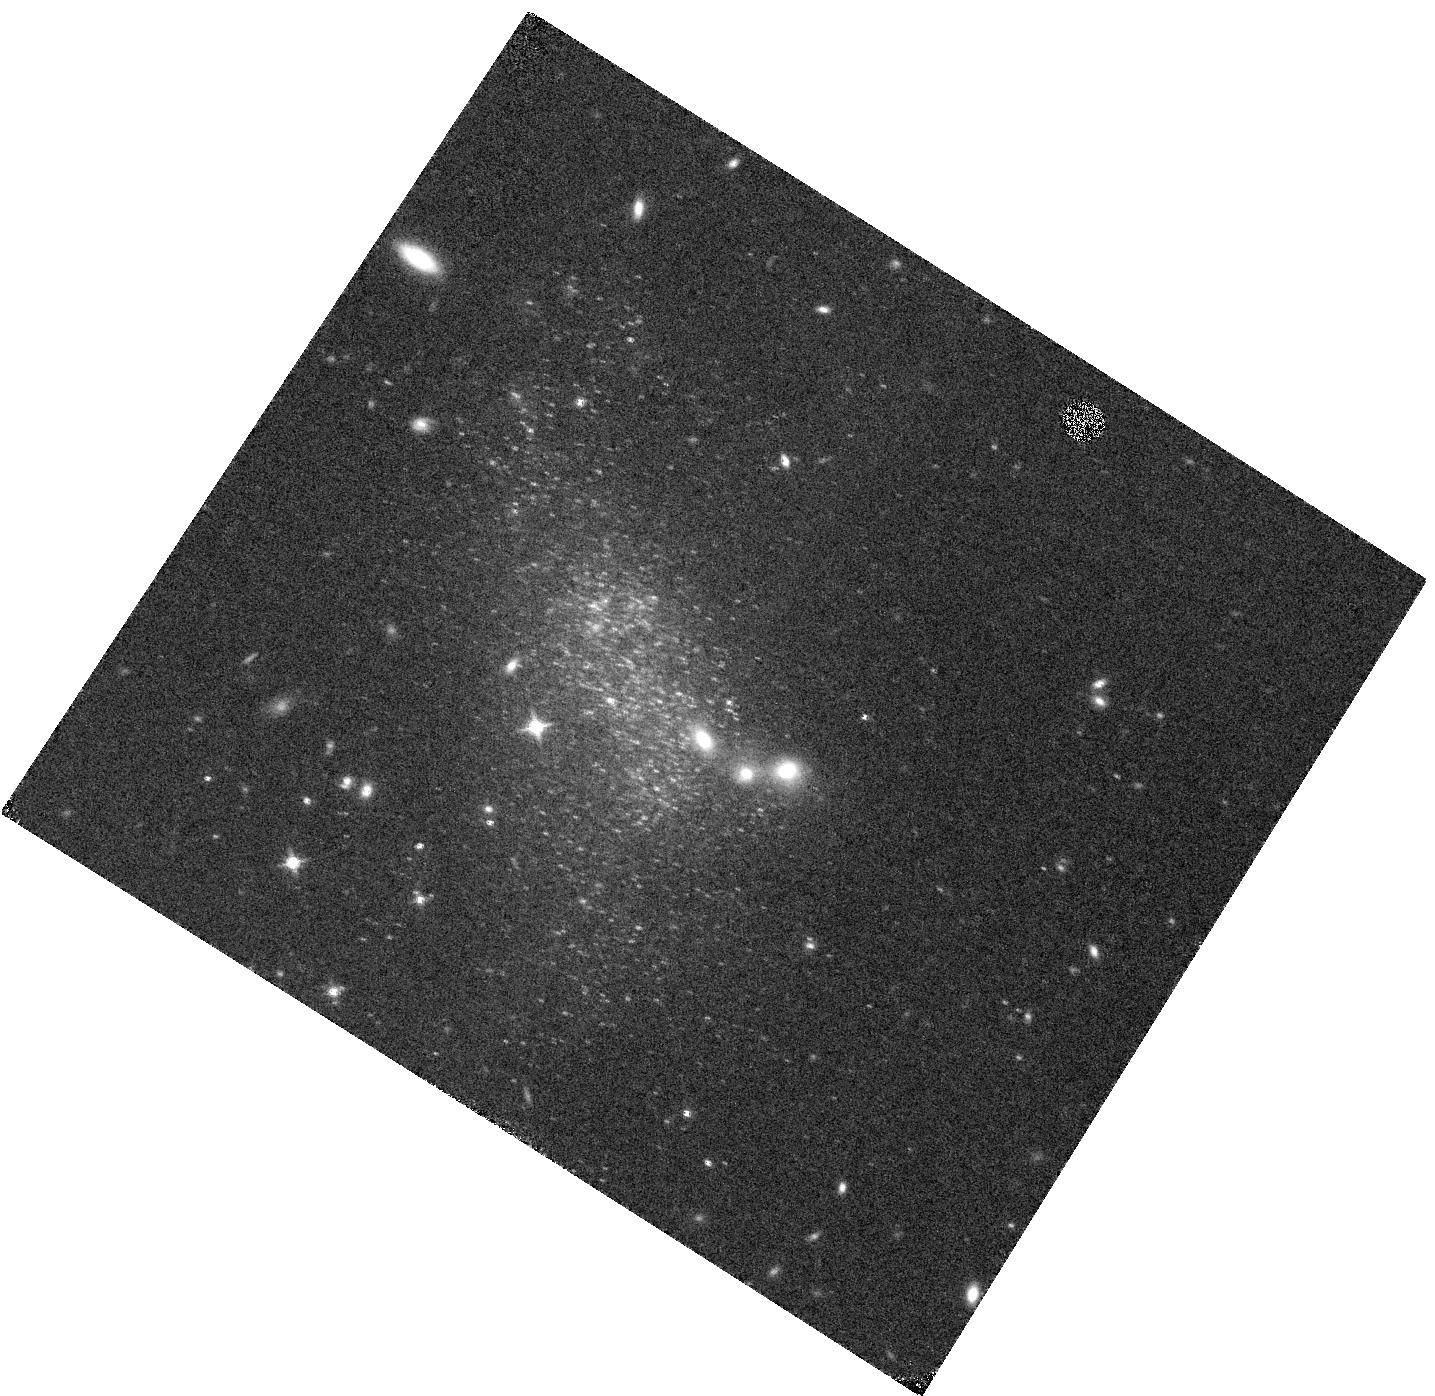
Target: DDO-68-VISIT-8. Instrument: WFC3/IR. Filter: F153M. Exposure: 27 min. Observation ID: hst_17088_08_wfc3_ir_f153m_iew008

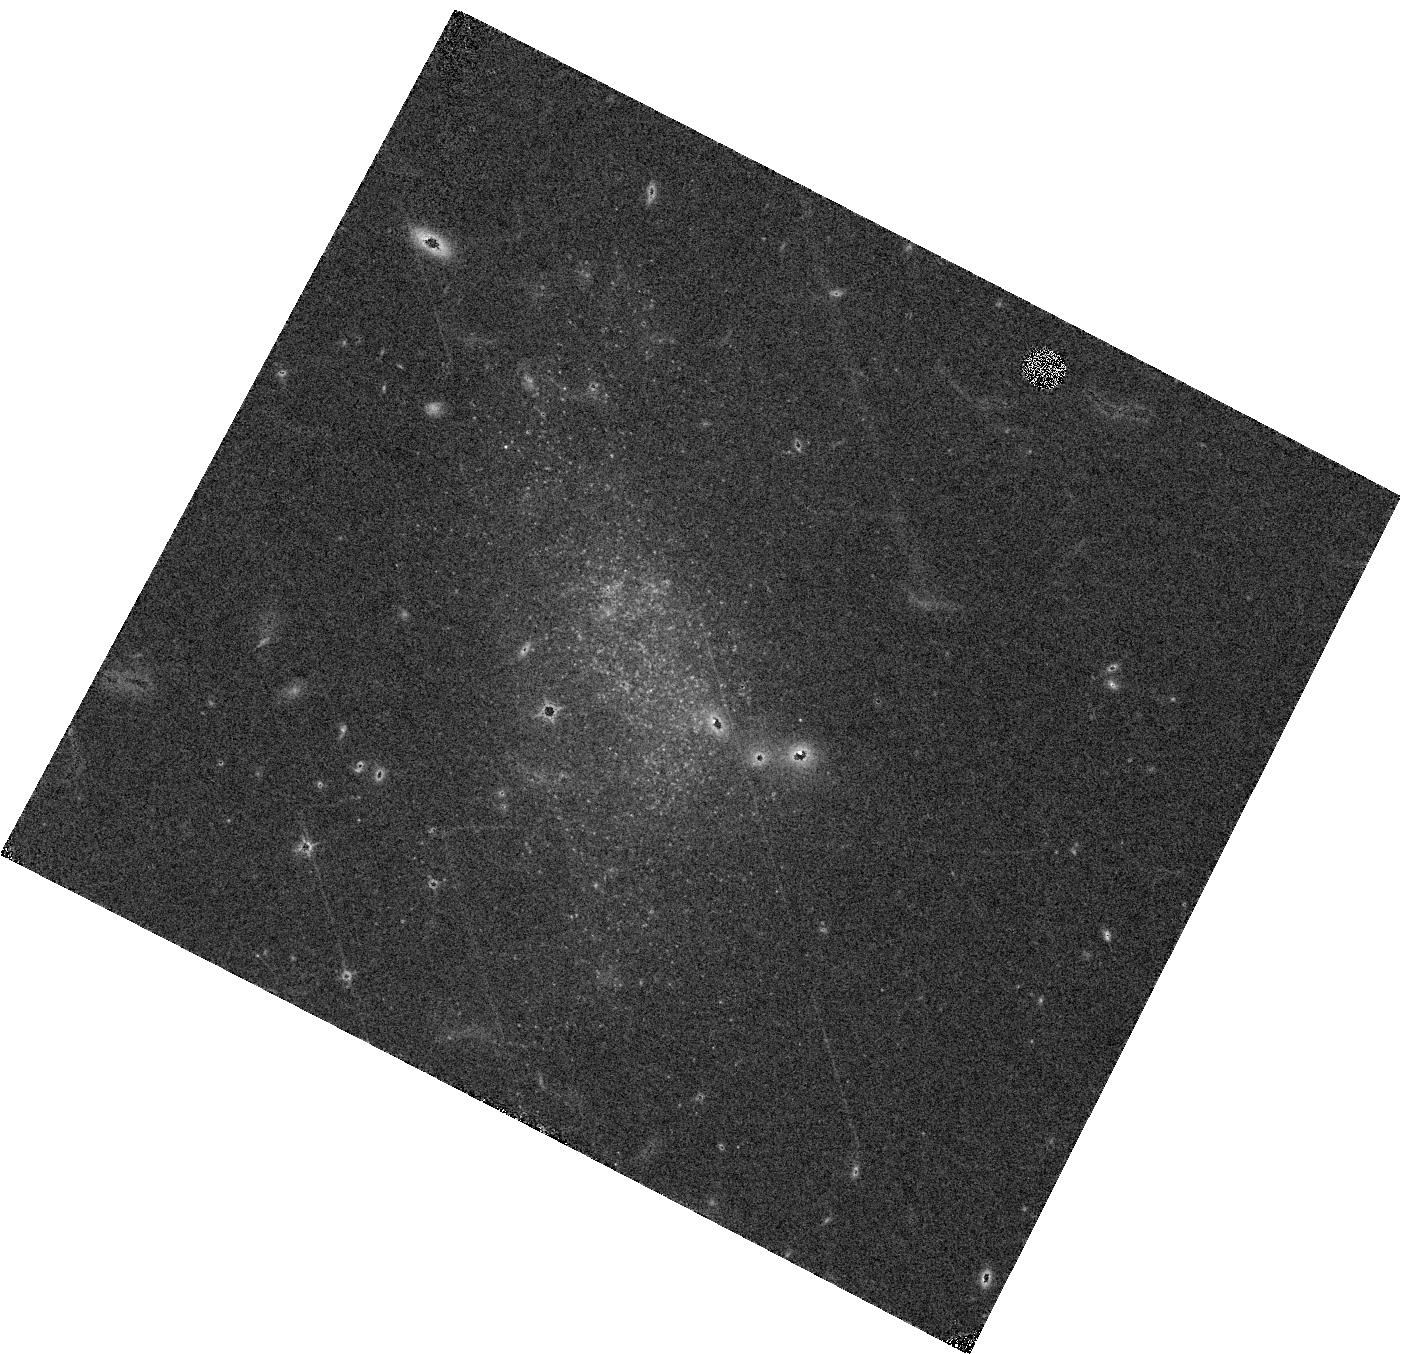
Target: DDO-68-VISIT-1. Instrument: WFC3/IR. Filter: F127M. Exposure: 27 min. Observation ID: hst_17088_01_wfc3_ir_f127m_iew001

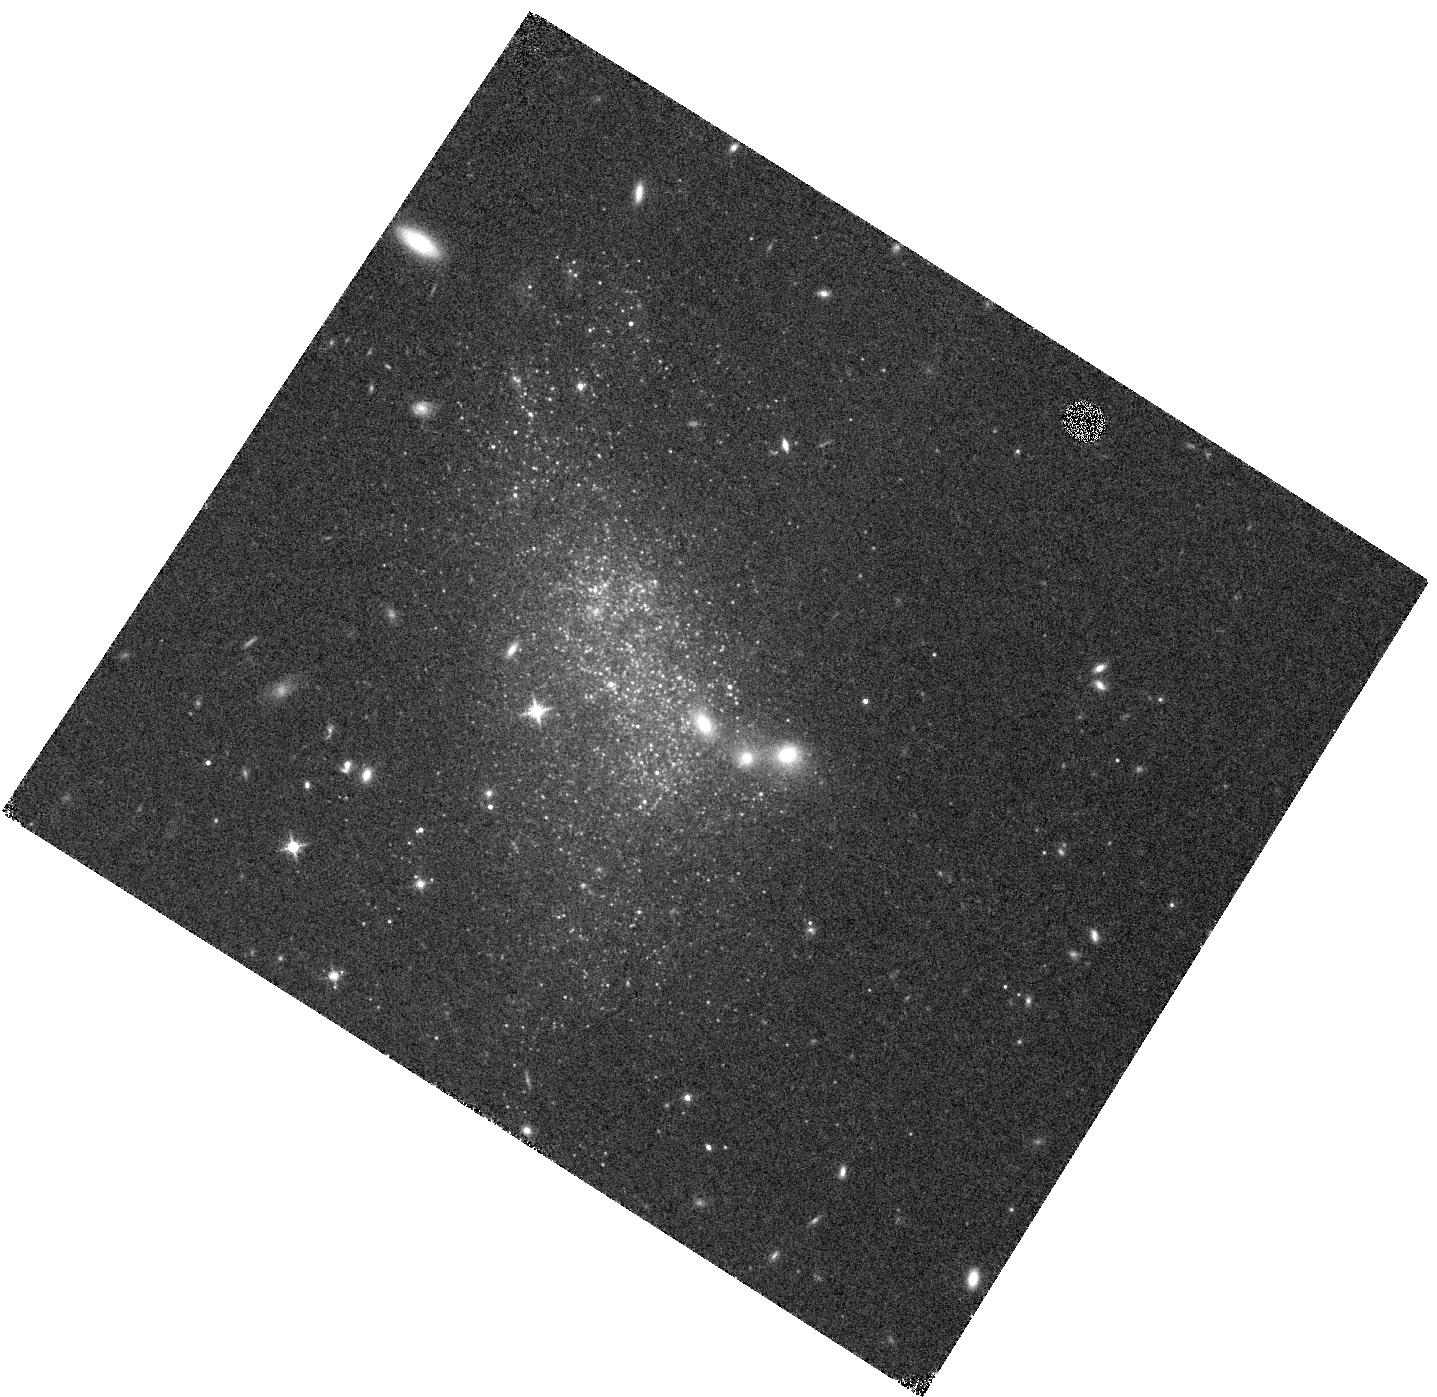
Target: DDO-68-VISIT-3. Instrument: WFC3/IR. Filter: F139M. Exposure: 27 min. Observation ID: hst_17088_03_wfc3_ir_f139m_iew003

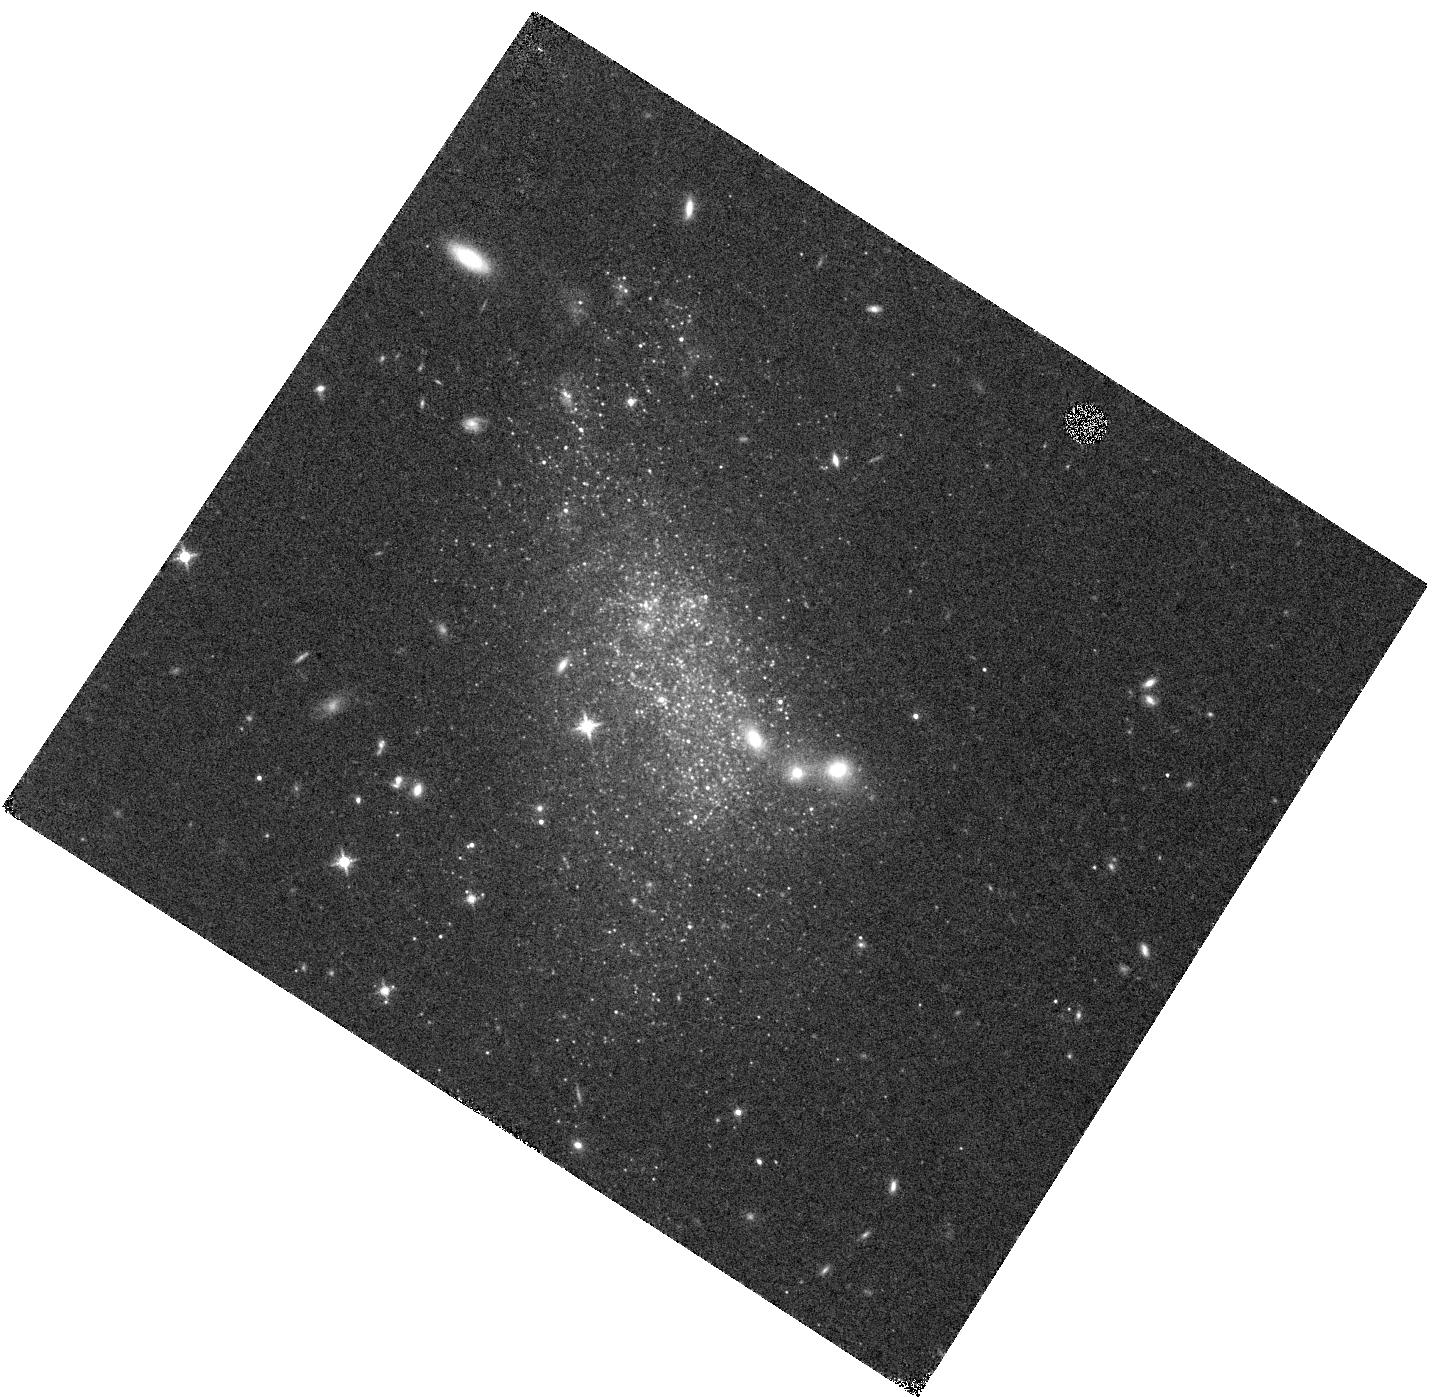
Target: DDO-68-VISIT-12. Instrument: WFC3/IR. Filter: F127M. Exposure: 27 min. Observation ID: hst_17088_12_wfc3_ir_f127m_iew012

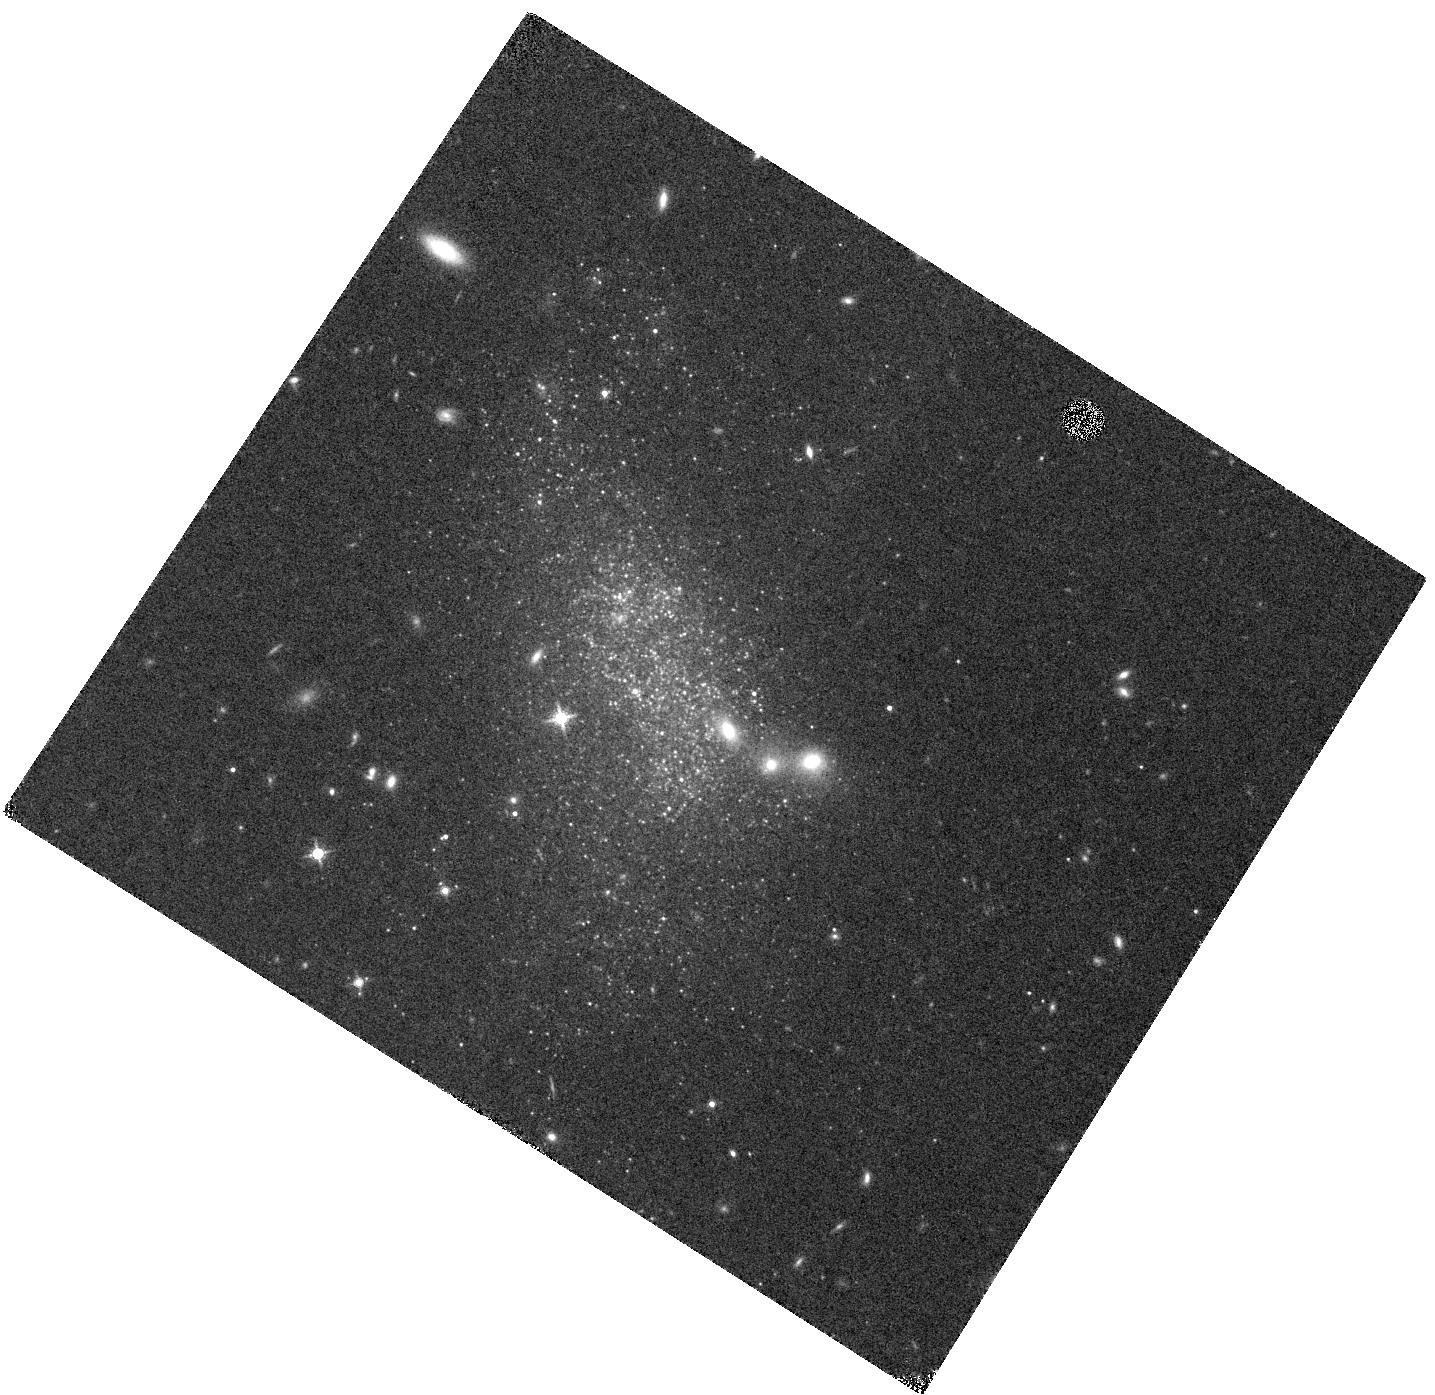
Target: DDO-68-VISIT-7. Instrument: WFC3/IR. Filter: F139M. Exposure: 27 min. Observation ID: hst_17088_07_wfc3_ir_f139m_iew007

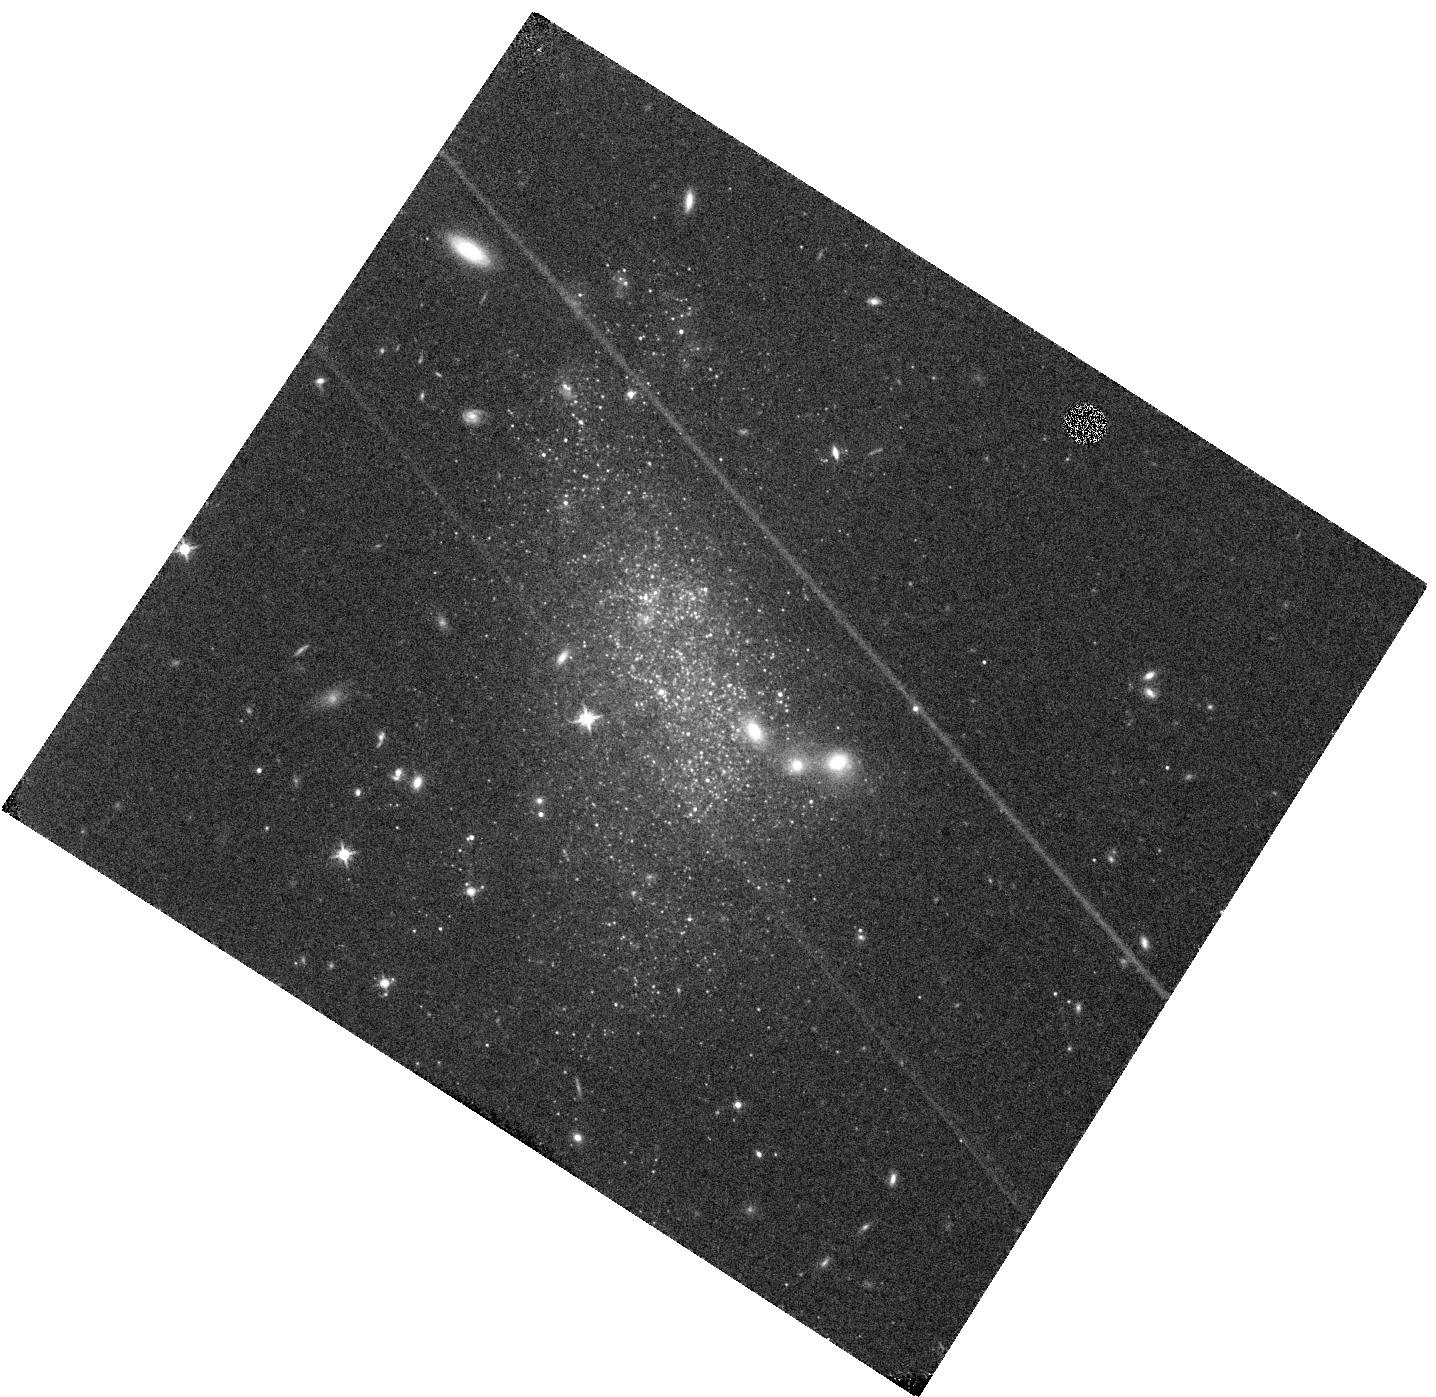
Target: DDO-68-VISIT-11. Instrument: WFC3/IR. Filter: F127M. Exposure: 27 min. Observation ID: hst_17088_11_wfc3_ir_f127m_iew011

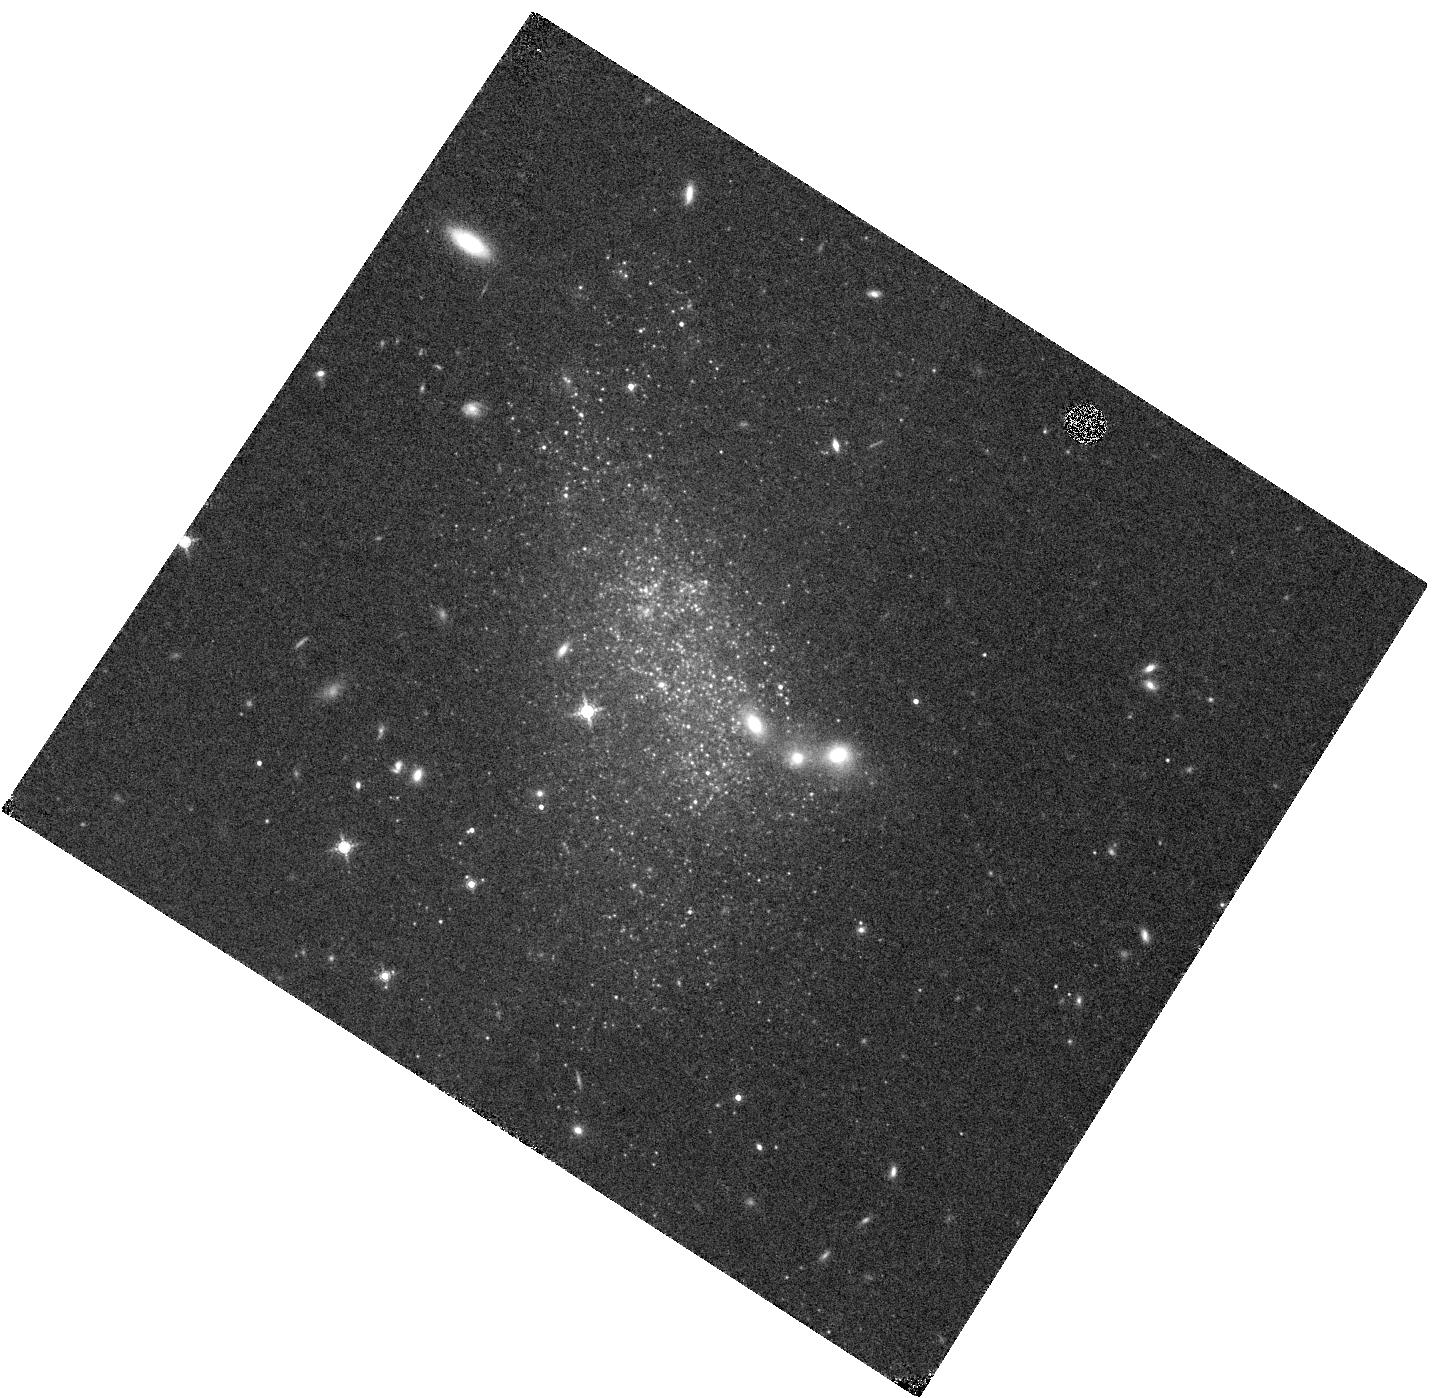
Target: DDO-68-VISIT-10. Instrument: WFC3/IR. Filter: F153M. Exposure: 27 min. Observation ID: hst_17088_10_wfc3_ir_f153m_iew010

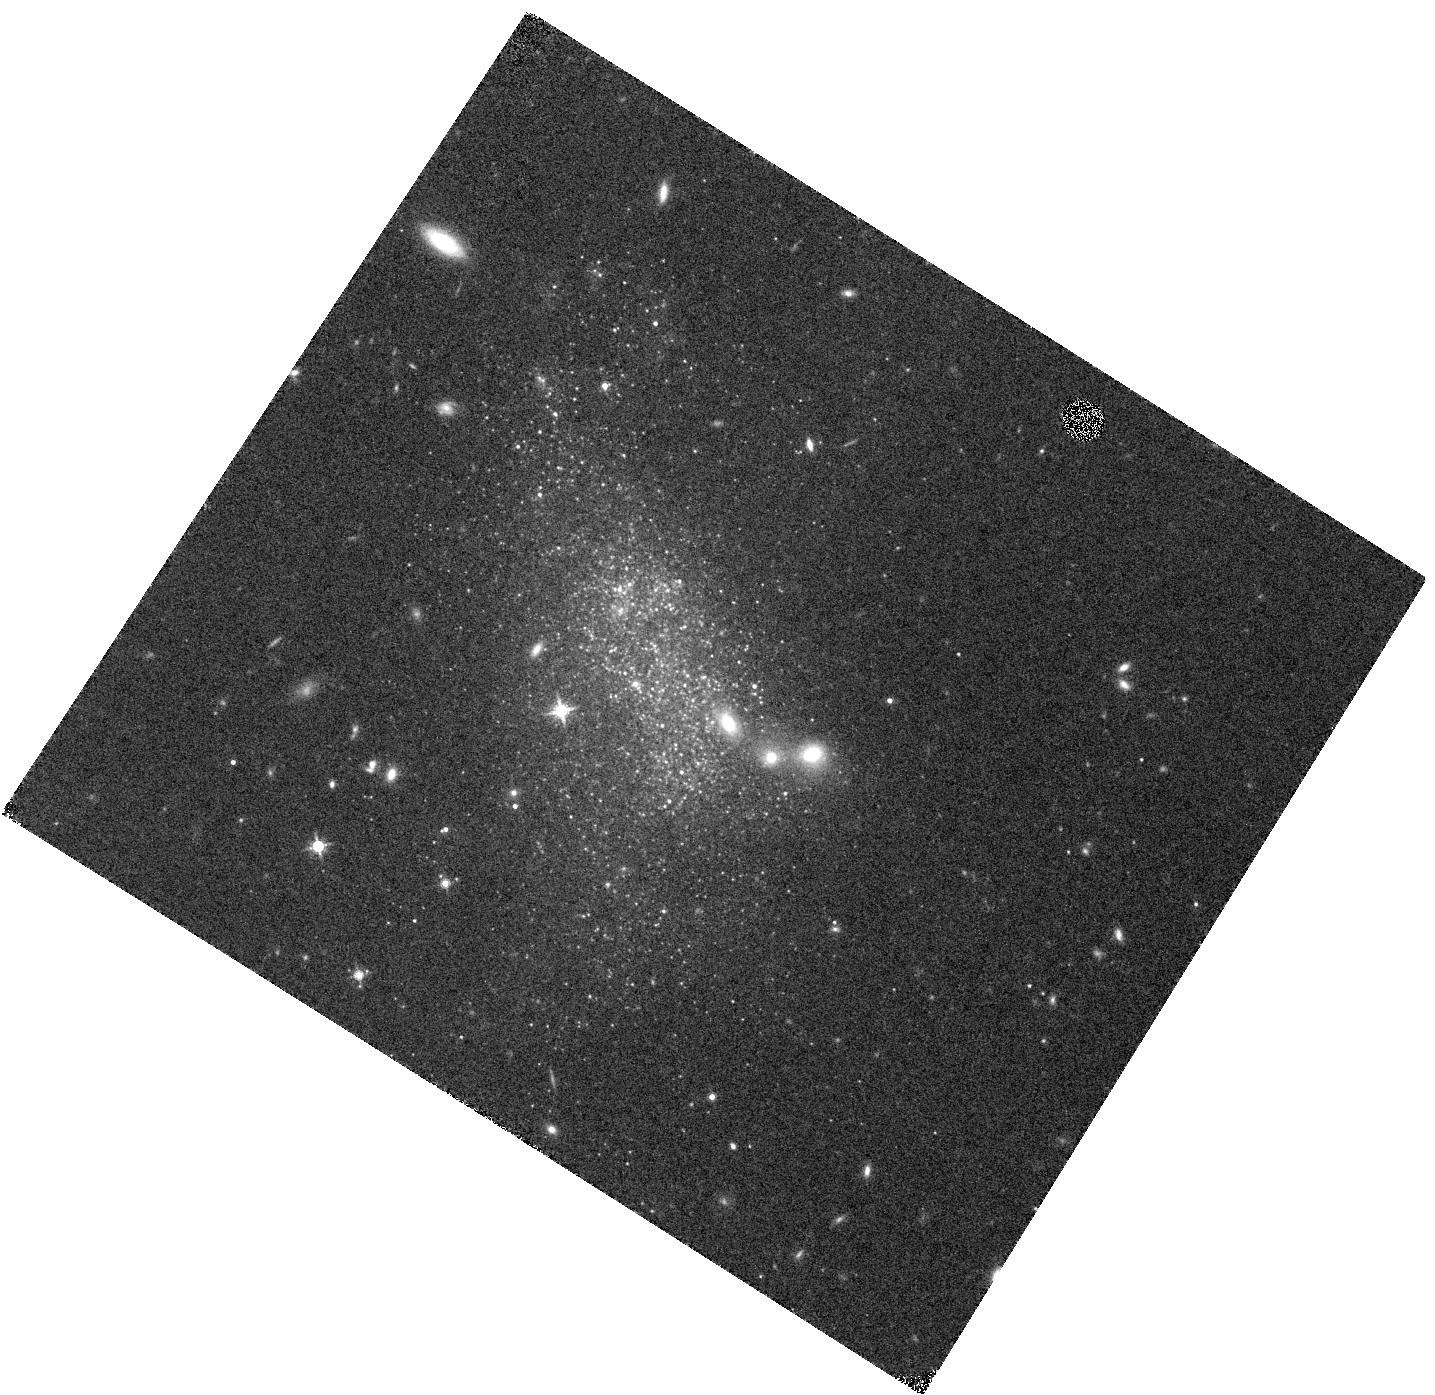
Target: DDO-68-VISIT-6. Instrument: WFC3/IR. Filter: F139M. Exposure: 27 min. Observation ID: hst_17088_06_wfc3_ir_f139m_iew006

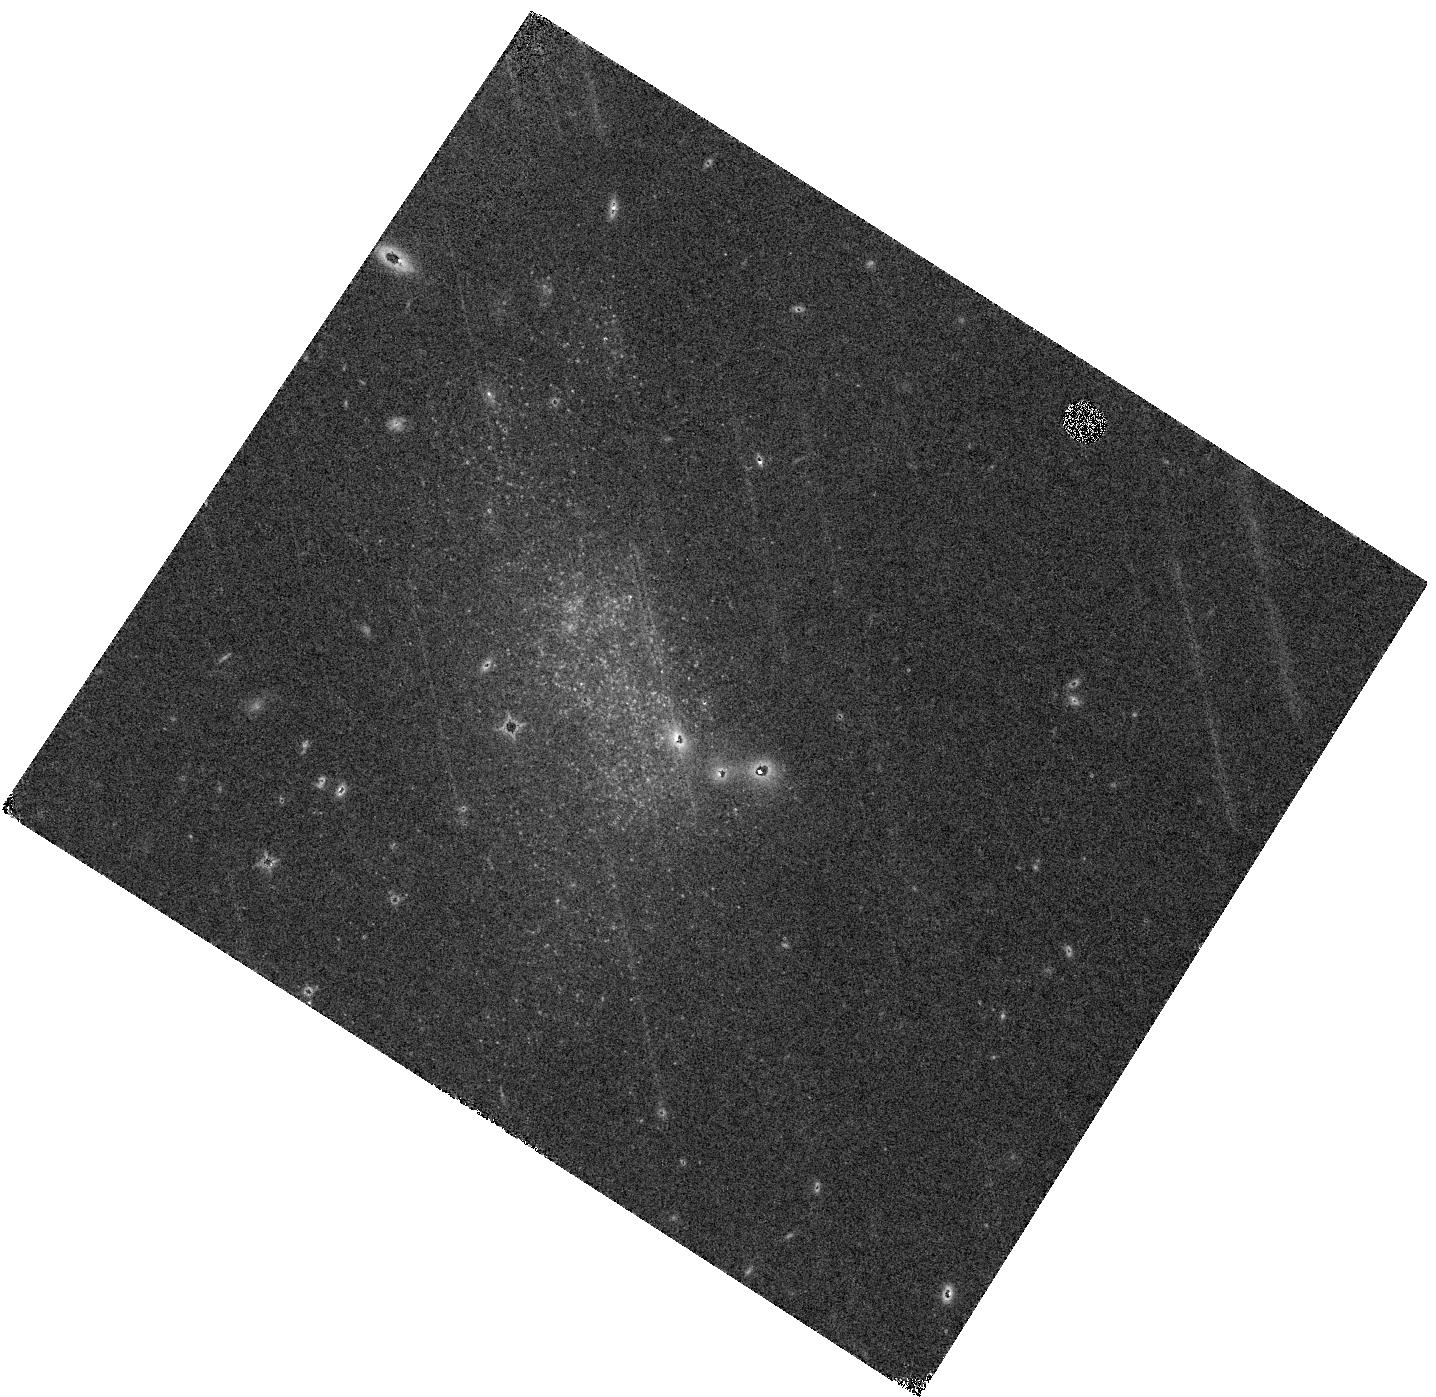
Target: DDO-68-VISIT-9. Instrument: WFC3/IR. Filter: F127M. Exposure: 27 min. Observation ID: hst_17088_09_wfc3_ir_f127m_iew009

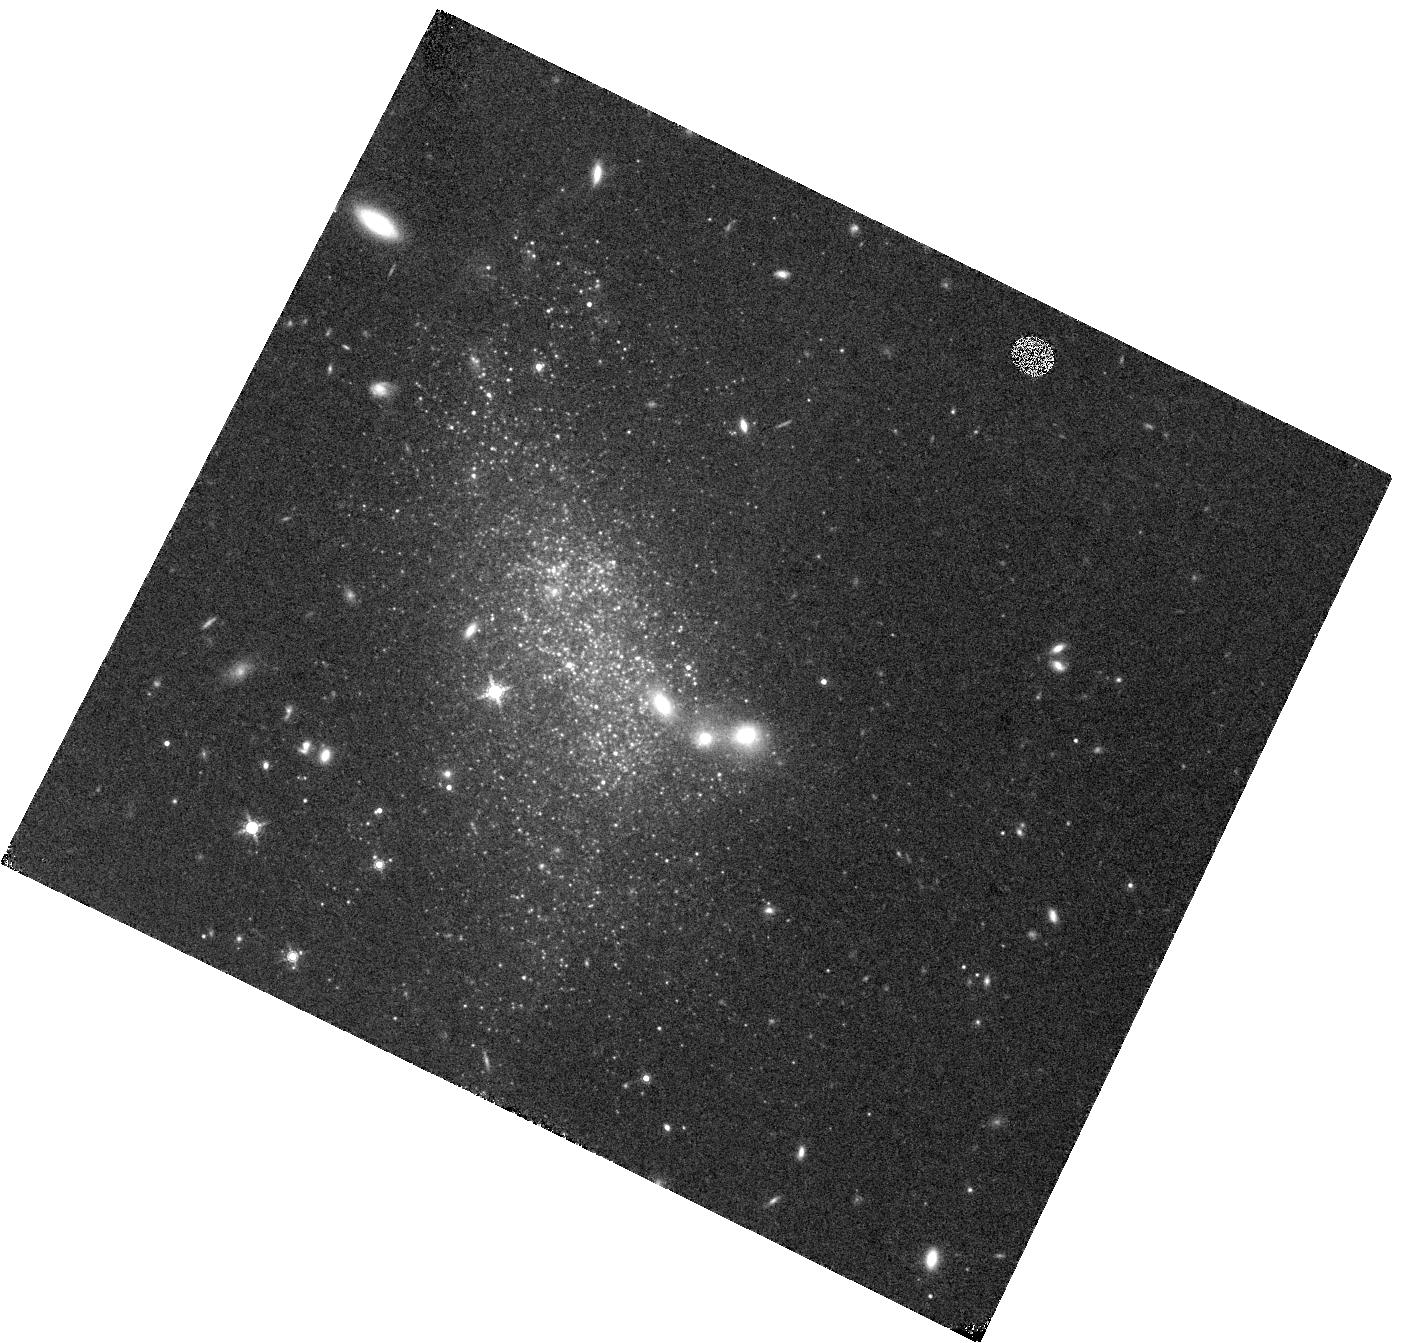
Target: DDO-68-VISIT-2. Instrument: WFC3/IR. Filter: F153M. Exposure: 27 min. Observation ID: hst_17088_52_wfc3_ir_f153m_iew052

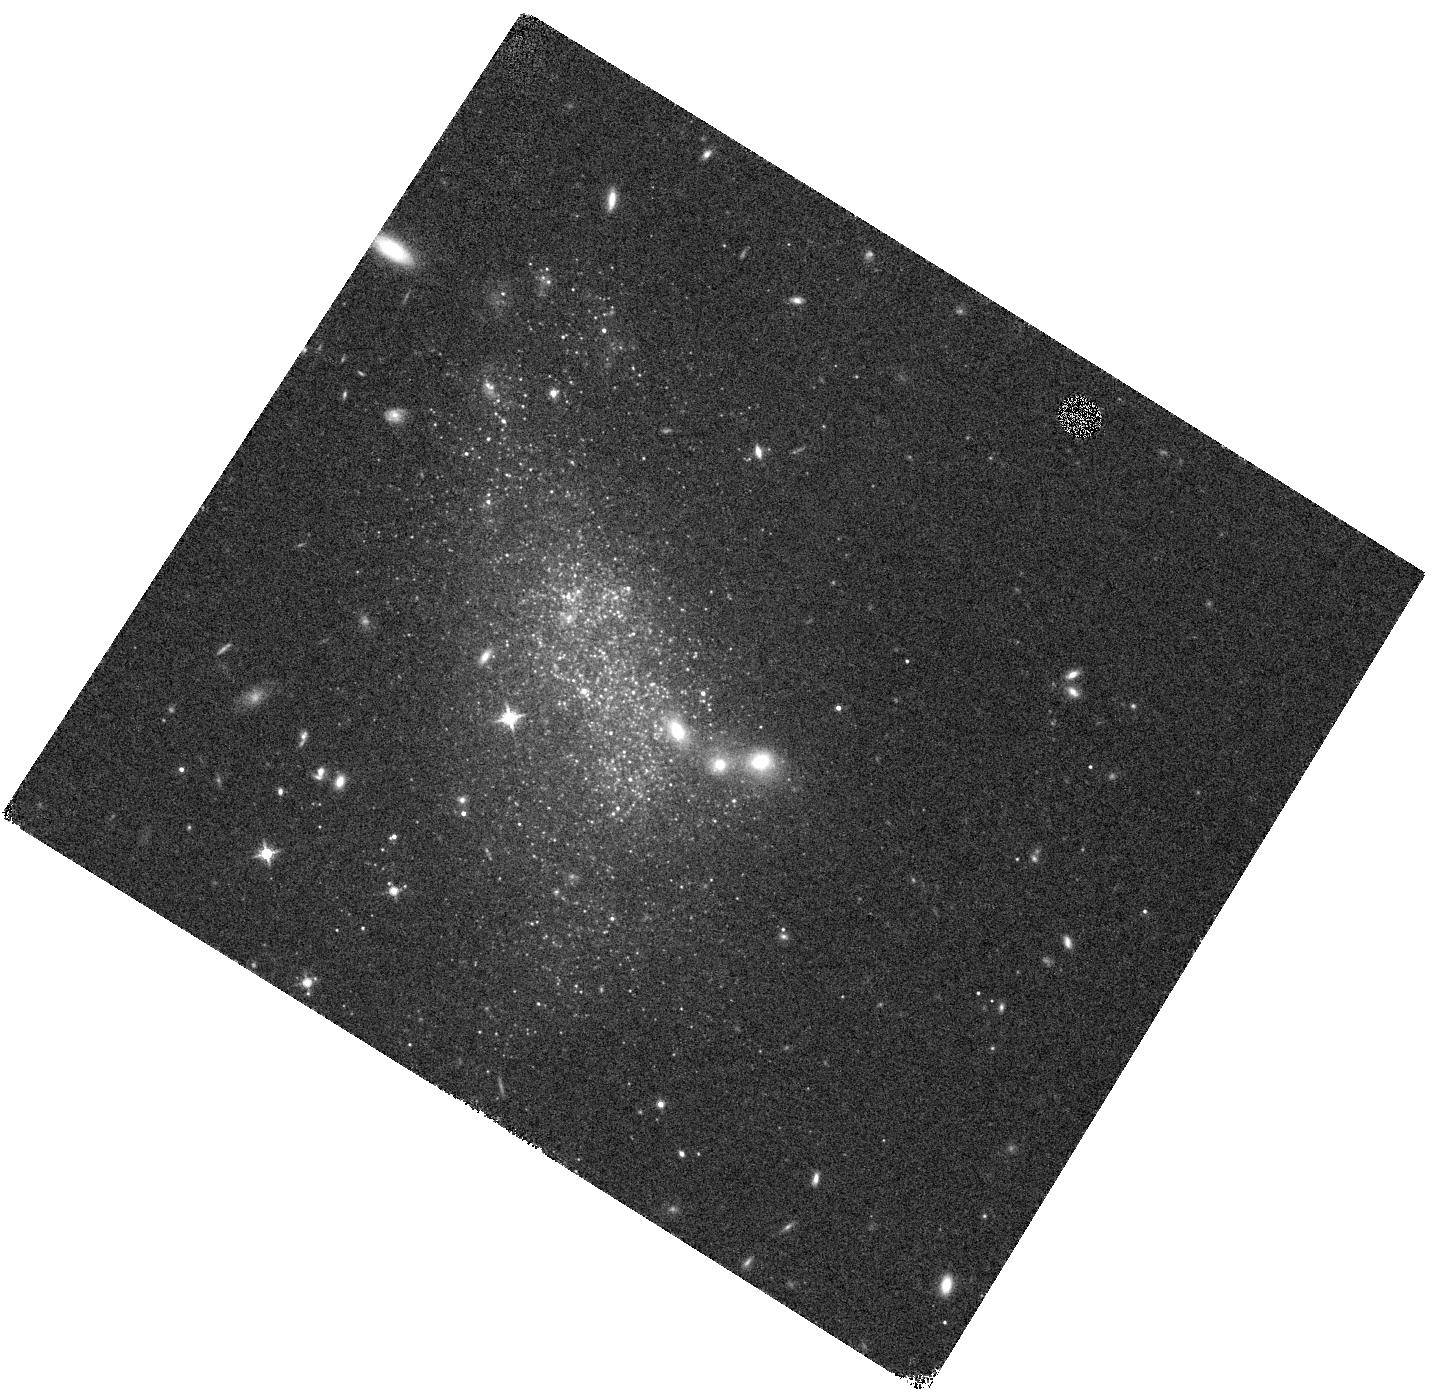
Target: DDO-68-VISIT-5. Instrument: WFC3/IR. Filter: F127M. Exposure: 27 min. Observation ID: hst_17088_05_wfc3_ir_f127m_iew005

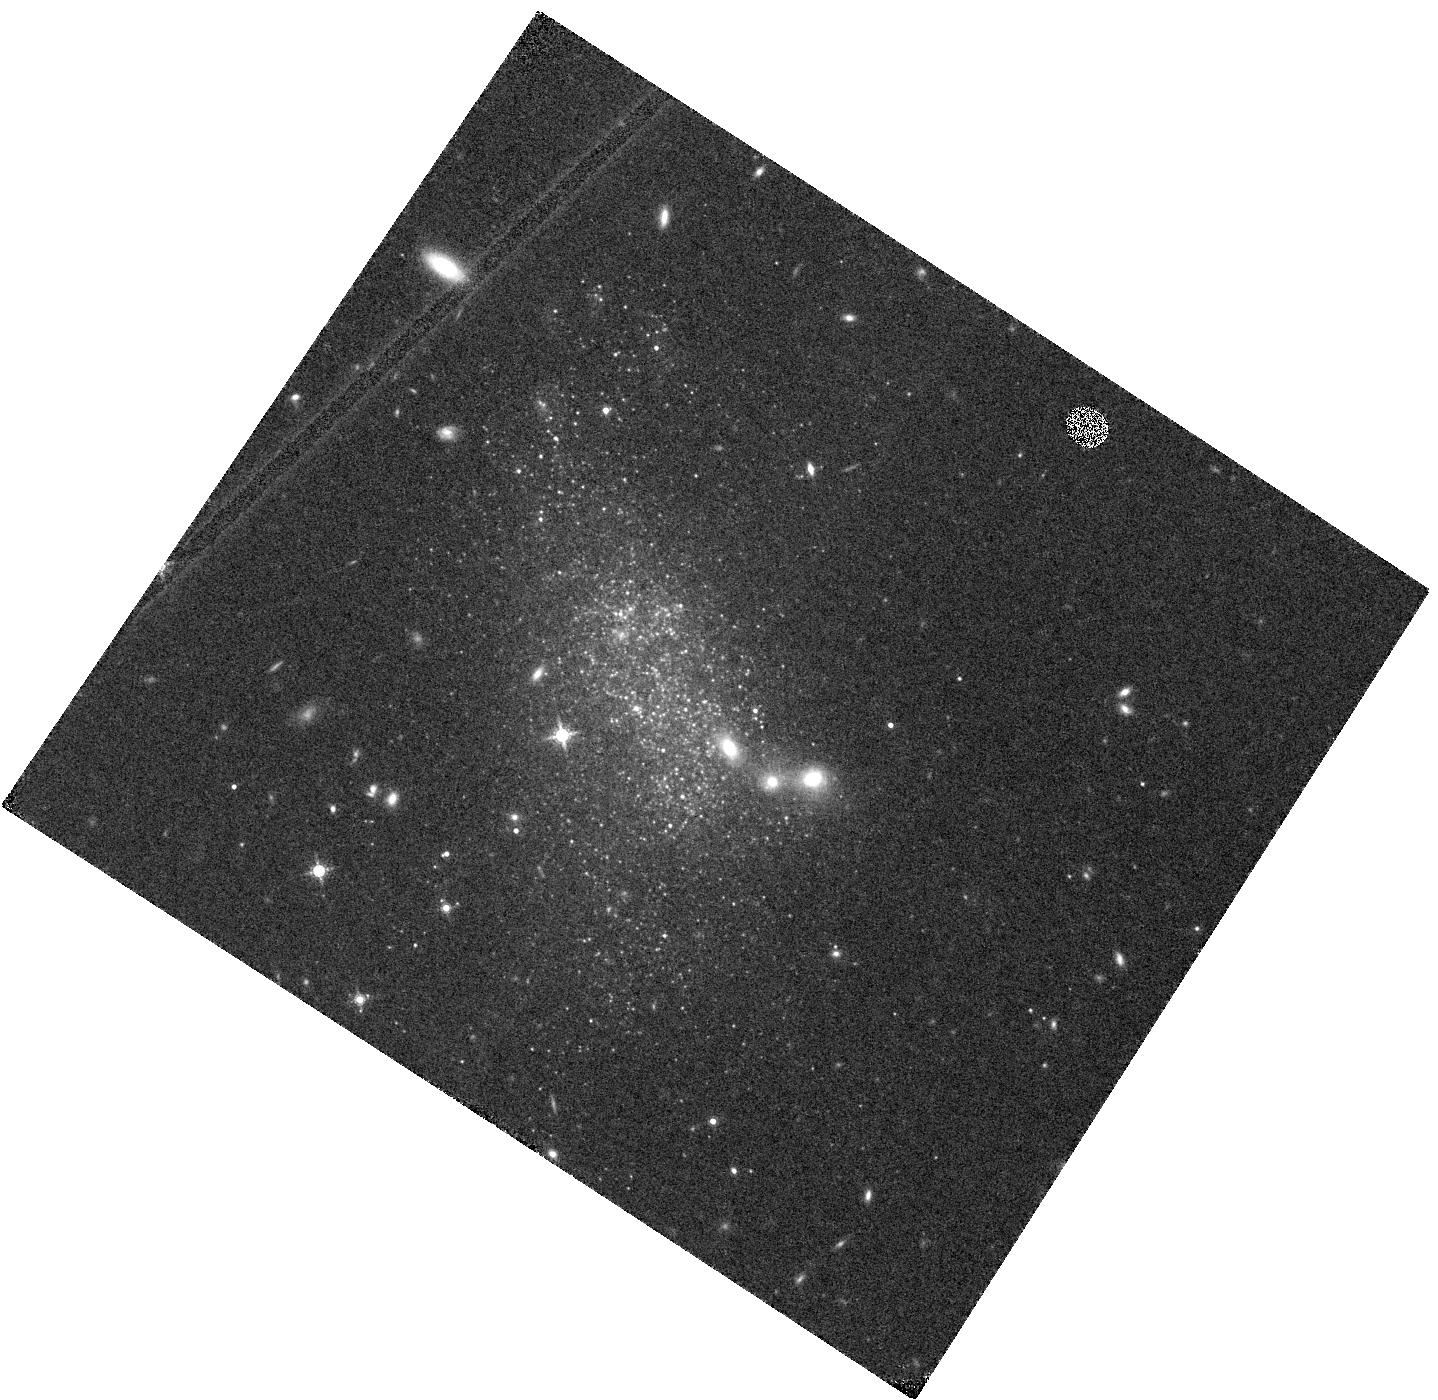
Target: DDO-68-VISIT-14. Instrument: WFC3/IR. Filter: F153M. Exposure: 27 min. Observation ID: hst_17088_14_wfc3_ir_f153m_iew014

High-redshift AGB analogs in the galaxy DDO 68 (PI: Goldman, Steven)

The origin of the dust seen in high-redshift quasars remains controversial. Observations have shown that Asymptotic Giant Branch (AGB) stars can produce significant dust in the Magellanic Clouds and the Milky Way, but it is unclear whether dust production is as prolific in the metal-poor systems that are representative of high-redshift galaxies. In metal-poor environments, models suggest that dust production should be limited by a star's initial metallicity, since metals are necessary to seed the nucleation of dust grains. Observations of AGB stars in nearby metal-poor galaxies, however, suggest that dust production may not be inhibited at low metallicity environments. DDO 68 is the best nearby analog of high-redshift galaxies, whose stellar population can be resolved using HST. Given its metal-poor environment and high star formation rate, DDO 68 provides a unique opportunity to search for dust-producing AGB stars. Successful detection of dusty AGB stars will have major implications on dust evolution models by increasing the allowable dust formation at early epochs. We will observe DDO 68 in three medium-band WFC3/IR filters of HST to (1) unambiguously identify the AGB stars, (2) determine their chemical types, and (3) establish whether they are producing significant dust. With future follow-up spectroscopic observations using JWST, our proposed HST imaging campaign will enable detailed studies of the dust properties, composition, and masses. Thus, our proposed program is crucial to solving the decades long mystery, the "Dust Budget Crisis".